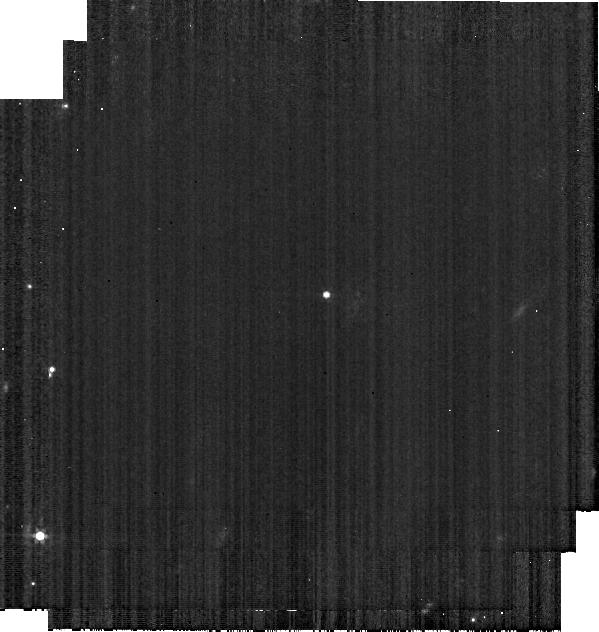
Target: 1999-XZ93. Instrument: MIRI. Filter: F560W. Exposure: 1 min. Observation ID: jw01522-o092_t004_miri_f560w-brightsky

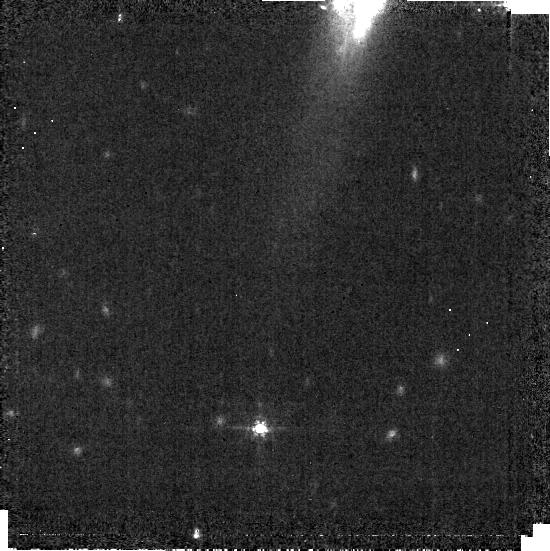
Target: 1998-BC1. Instrument: MIRI. Filter: F560W. Exposure: 1 min. Observation ID: jw01522-o002_t001_miri_f560w-brightsky

Imaging Filter Characterization (PI: Sloan, Greg)

This activity will test the ground-based filter transmission functions by observing a red object through all nine MIRI imaging filters. The target will be a main-belt asteroid which will also be observed with the MRS to provide a spectrum covering the full 5-28 um wavelength range. Comparing synthetic photometry of the asteroid using the MRS spectrum of the asteroid with the actual photometry with the imager will test the filter functions and check for any possible filter leaks of red or blue light. Similar analysis on standard stars, comparing actual photometry and synthetic photometry with both model spectra and MRS spectra, will provide further tests. This activity will be performed jointly with CAL-NIS-024; combining the observations may lead to some savings compared to the quoted time requirement. This calibration program is provisional and may change in response to system developments and the final science program.